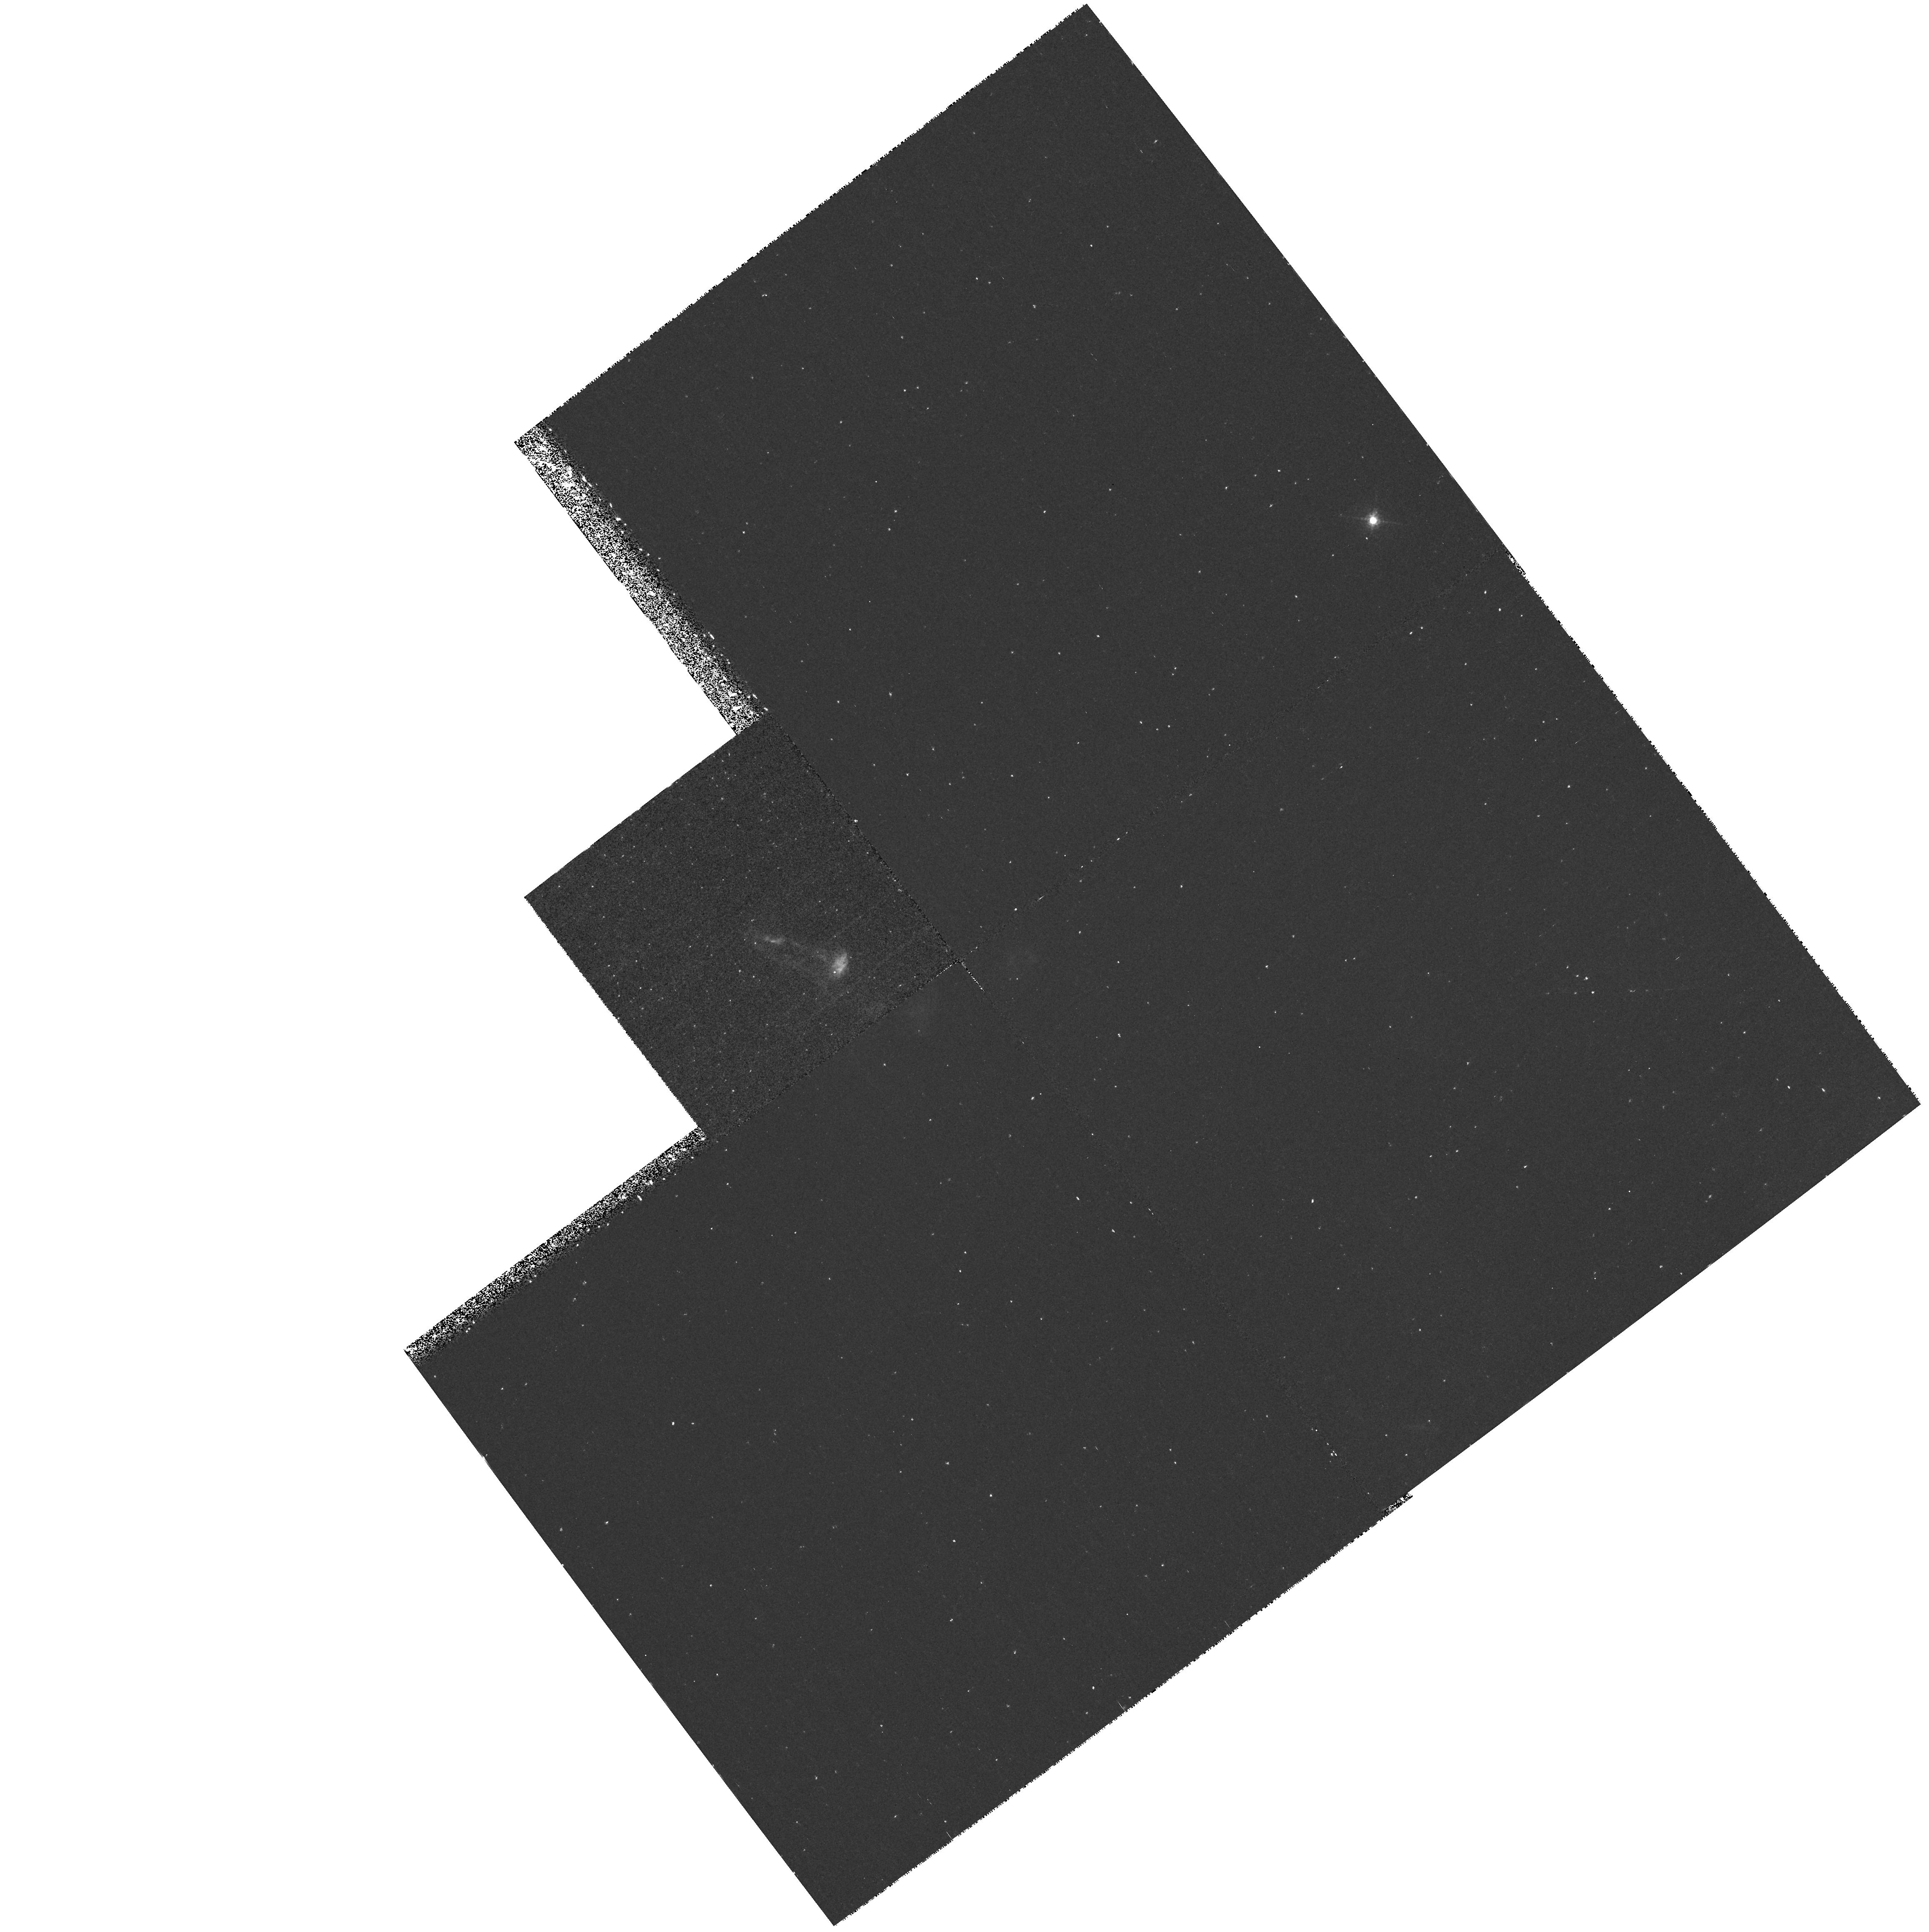
Target: L1551-IRS5
Instrument: WFPC2/PC
Filter: F673N
Exposure: 43 min
Observation ID: hst_6411_01_wfpc2_pc_f673n_u3nj01

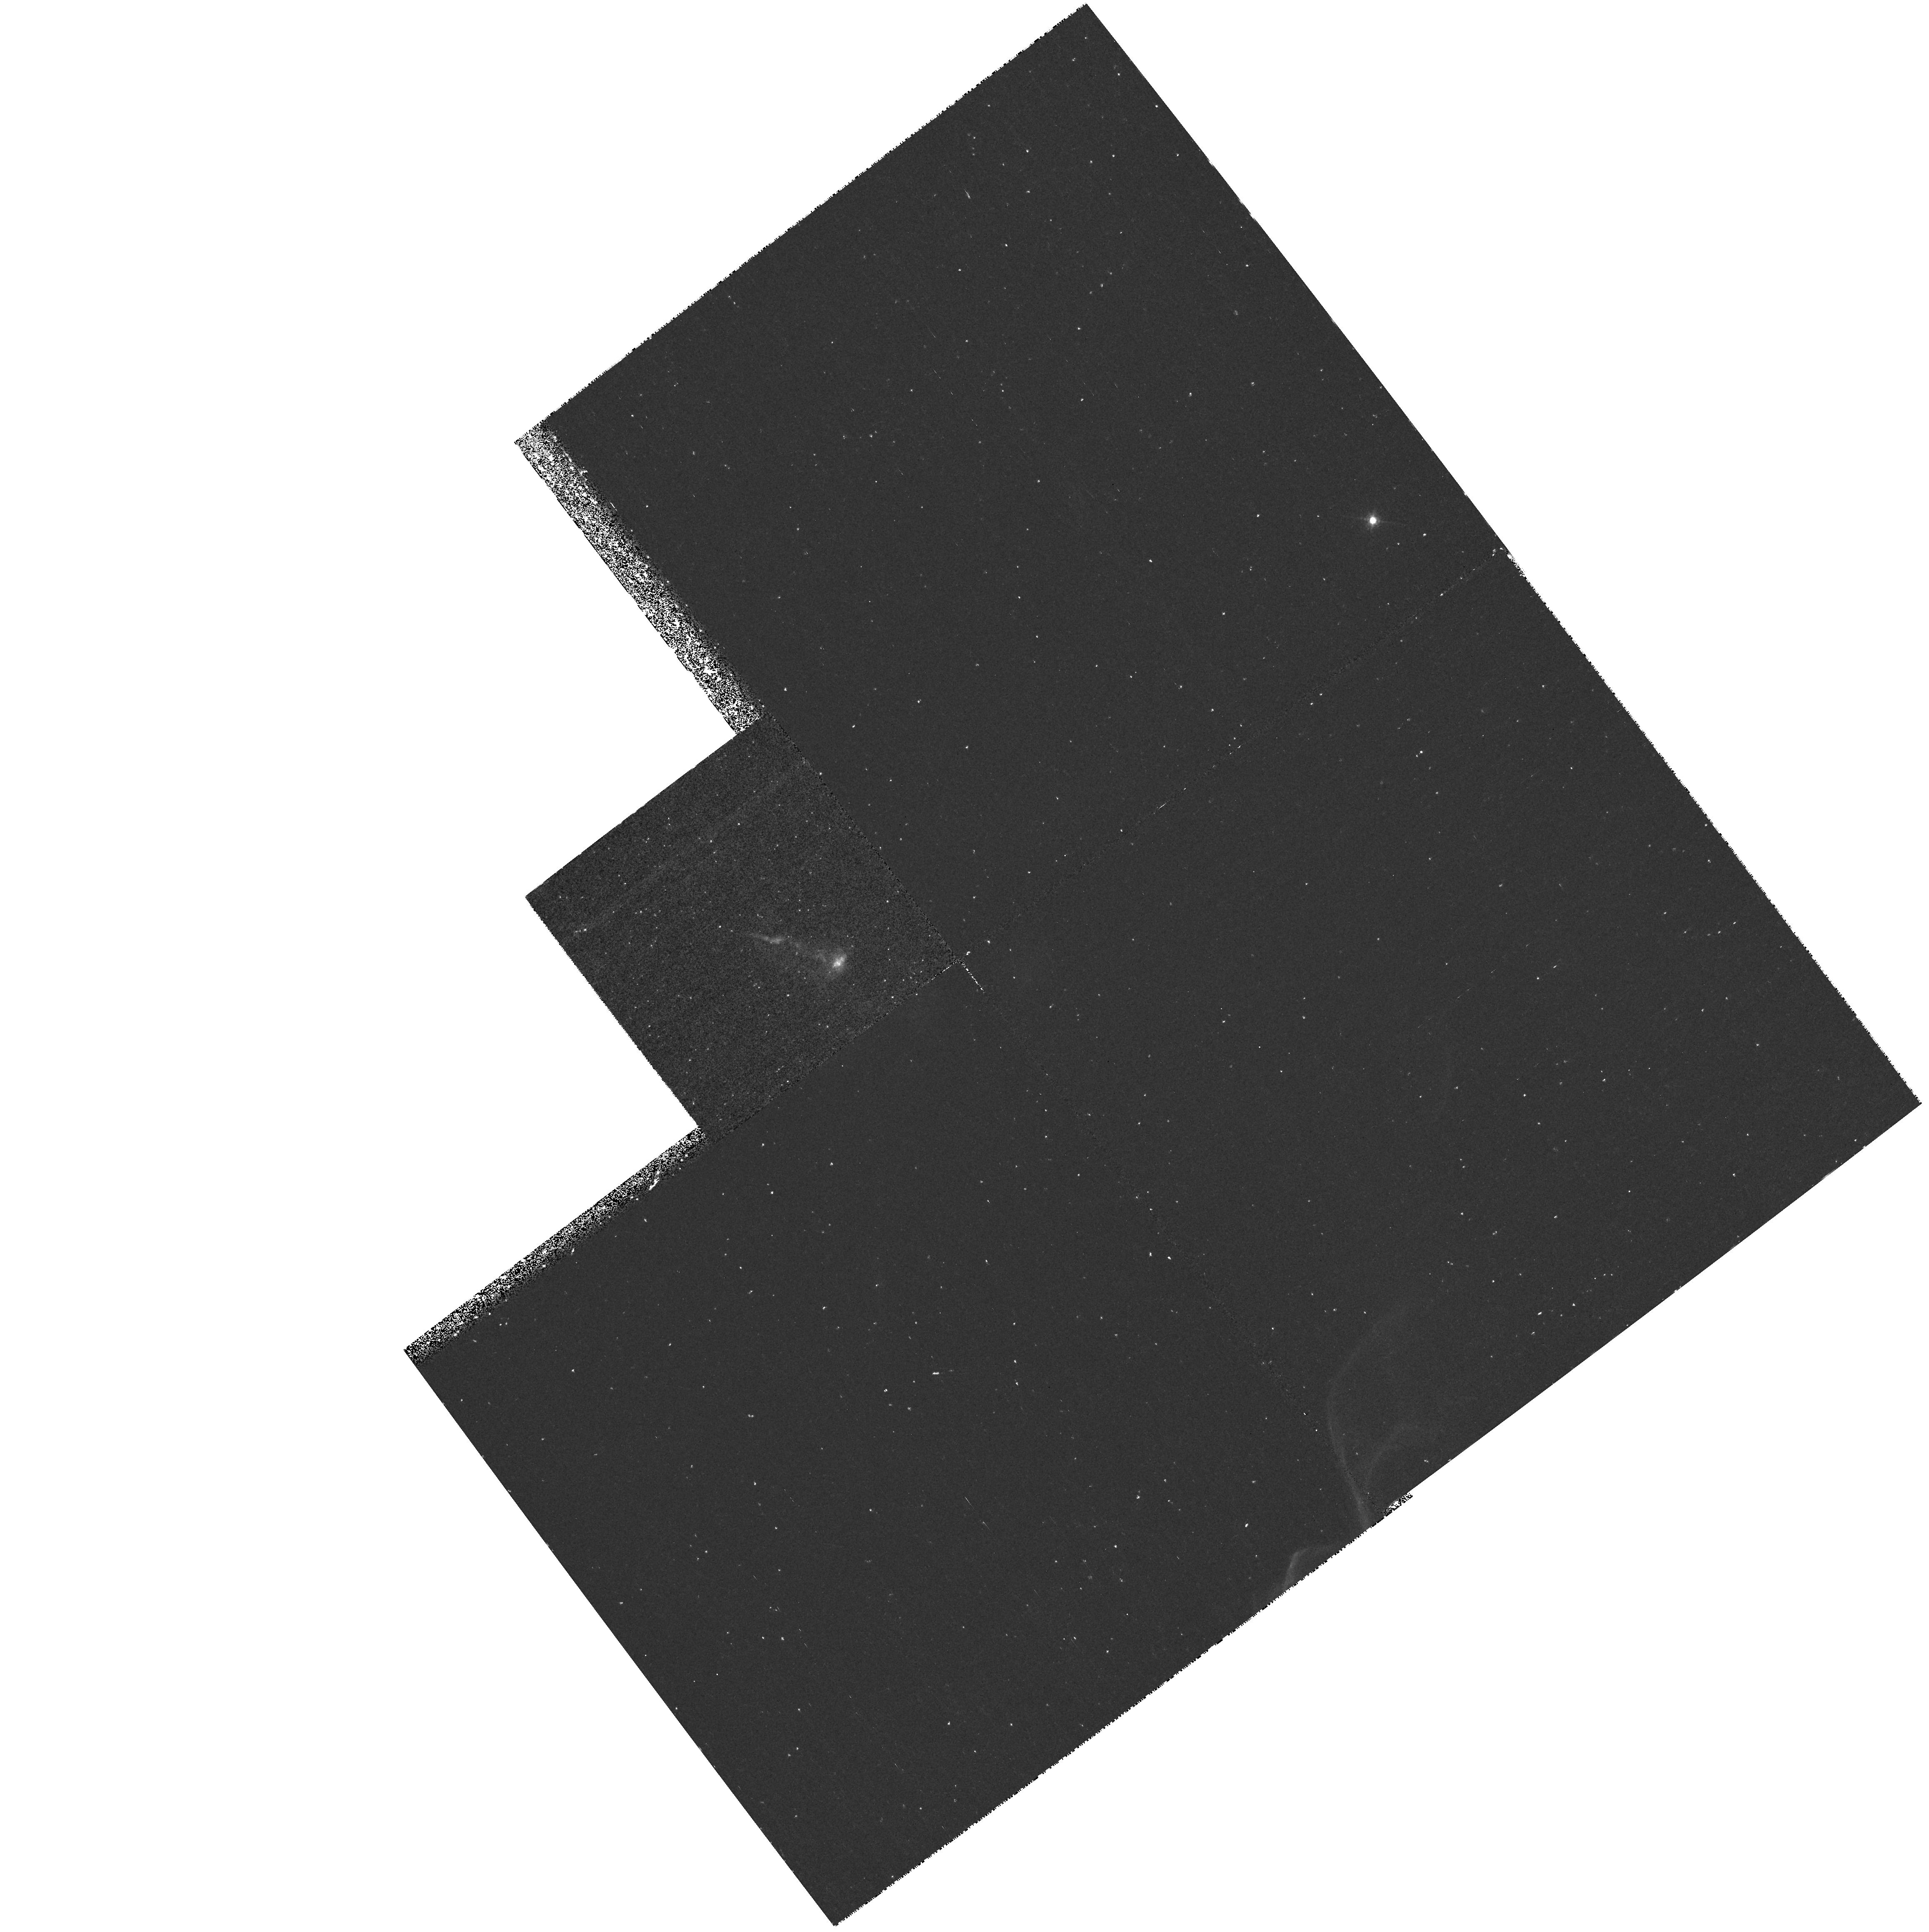
Target: L1551-IRS5
Instrument: WFPC2/PC
Filter: F656N
Exposure: 43 min
Observation ID: hst_6411_01_wfpc2_pc_f656n_u3nj01

Velocity field and small scale structure in the L1551 IRS5 jet (PI: Fridlund, Malcolm)

This is a continuation proposal from cycle 5. Our aim is to image the optical jet emanating from the young stellar object L1551 IRS5 over a period of three cycles. Using two narrow band filters sensitive to high- and low-excitation shocks respectively, we aim to study the time evolution of small scale structures within this object. Ground based observations have already detected the time scale for evolution of this object. HST is going to provide the level of detail necessary for a direct comparison with (existing) hydrodynamical models. Our data will resolve the smallest features observed (optically) so far in an astrophysical jet, and also detect their time evolution. This proposal received already time in cycle 5 with 4 orbits.